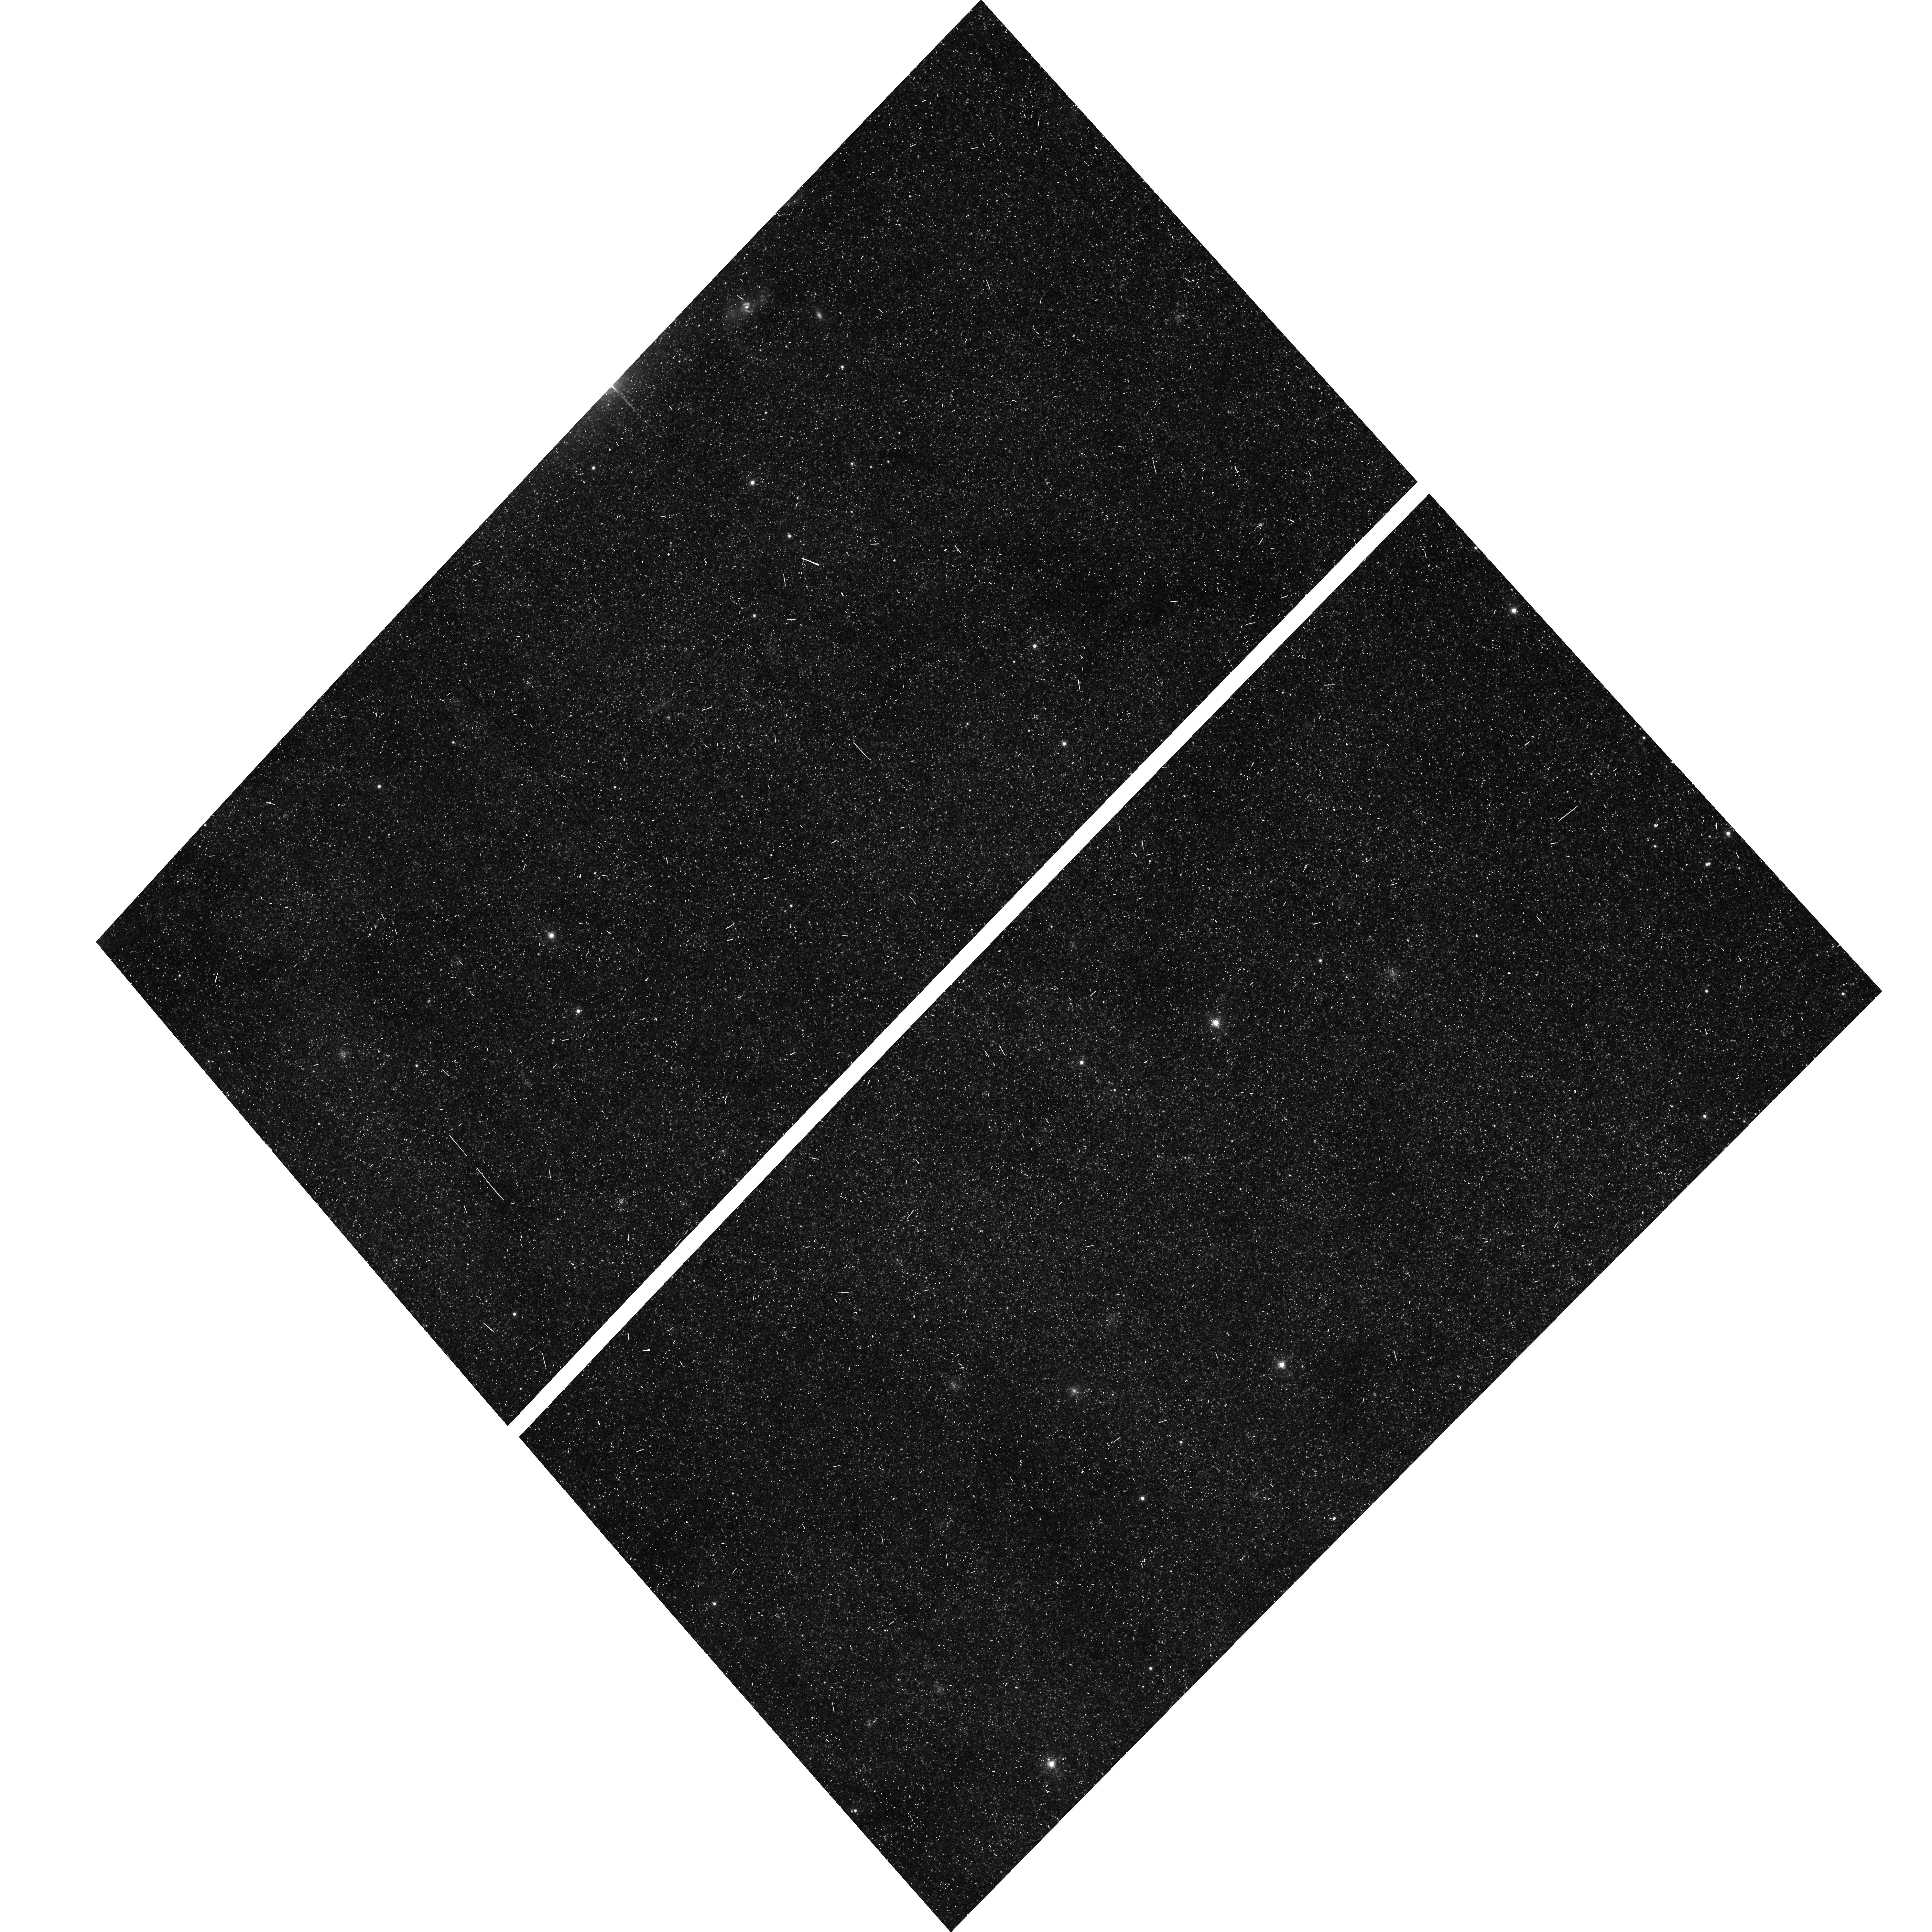
Target: M31-IRFIELD11
Instrument: ACS/WFC
Filter: F555W
Exposure: 7 min
Observation ID: hst_11647_04_acs_wfc_f555w_jb3h04

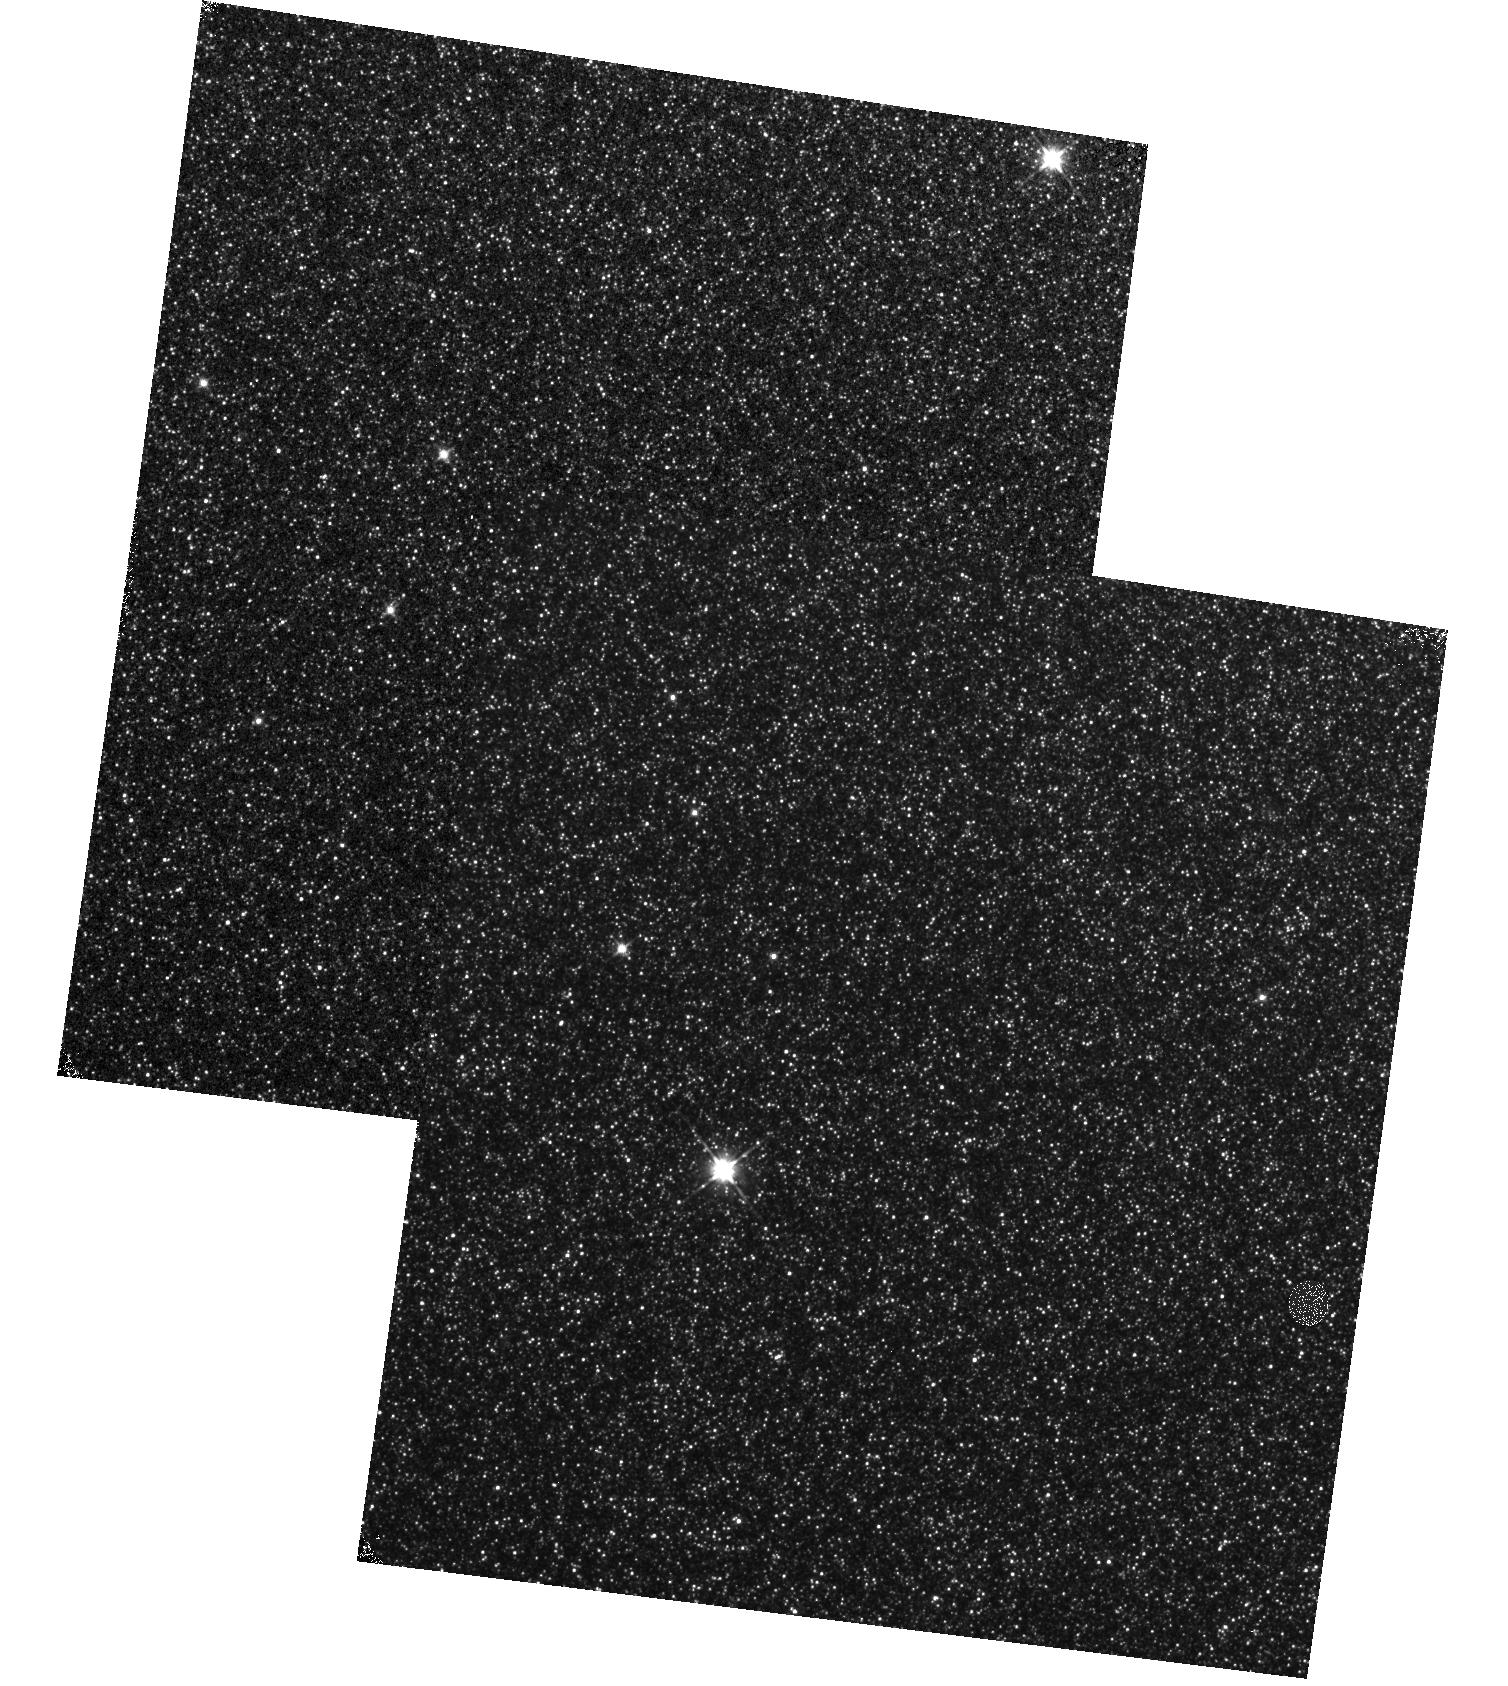
Target: M31-IRFIELD22
Instrument: WFC3/IR
Filter: F110W
Exposure: 10 min
Observation ID: hst_11647_05_wfc3_ir_f110w_ib3h05

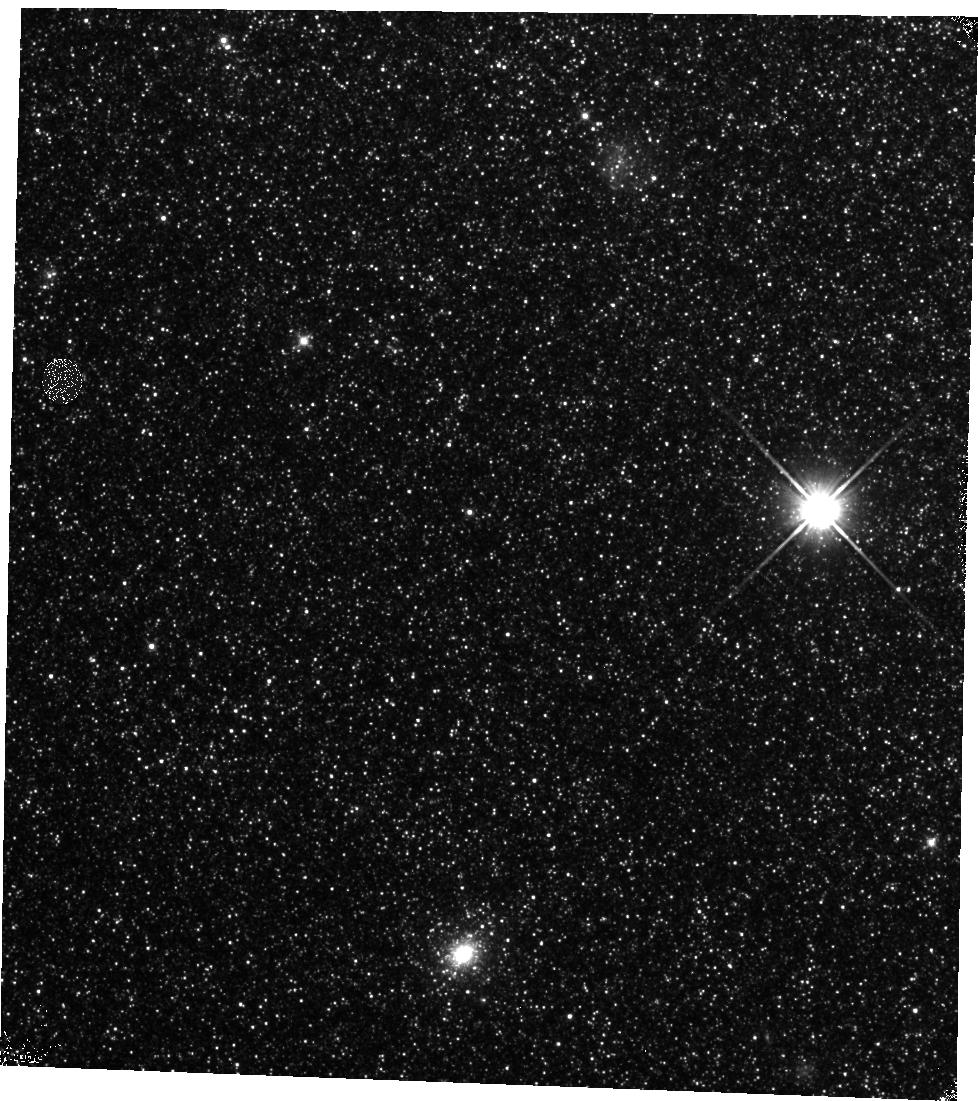
Target: M31-IRFIELD8
Instrument: WFC3/IR
Filter: F110W
Exposure: 23 min
Observation ID: hst_11647_08_wfc3_ir_f110w_ib3h08

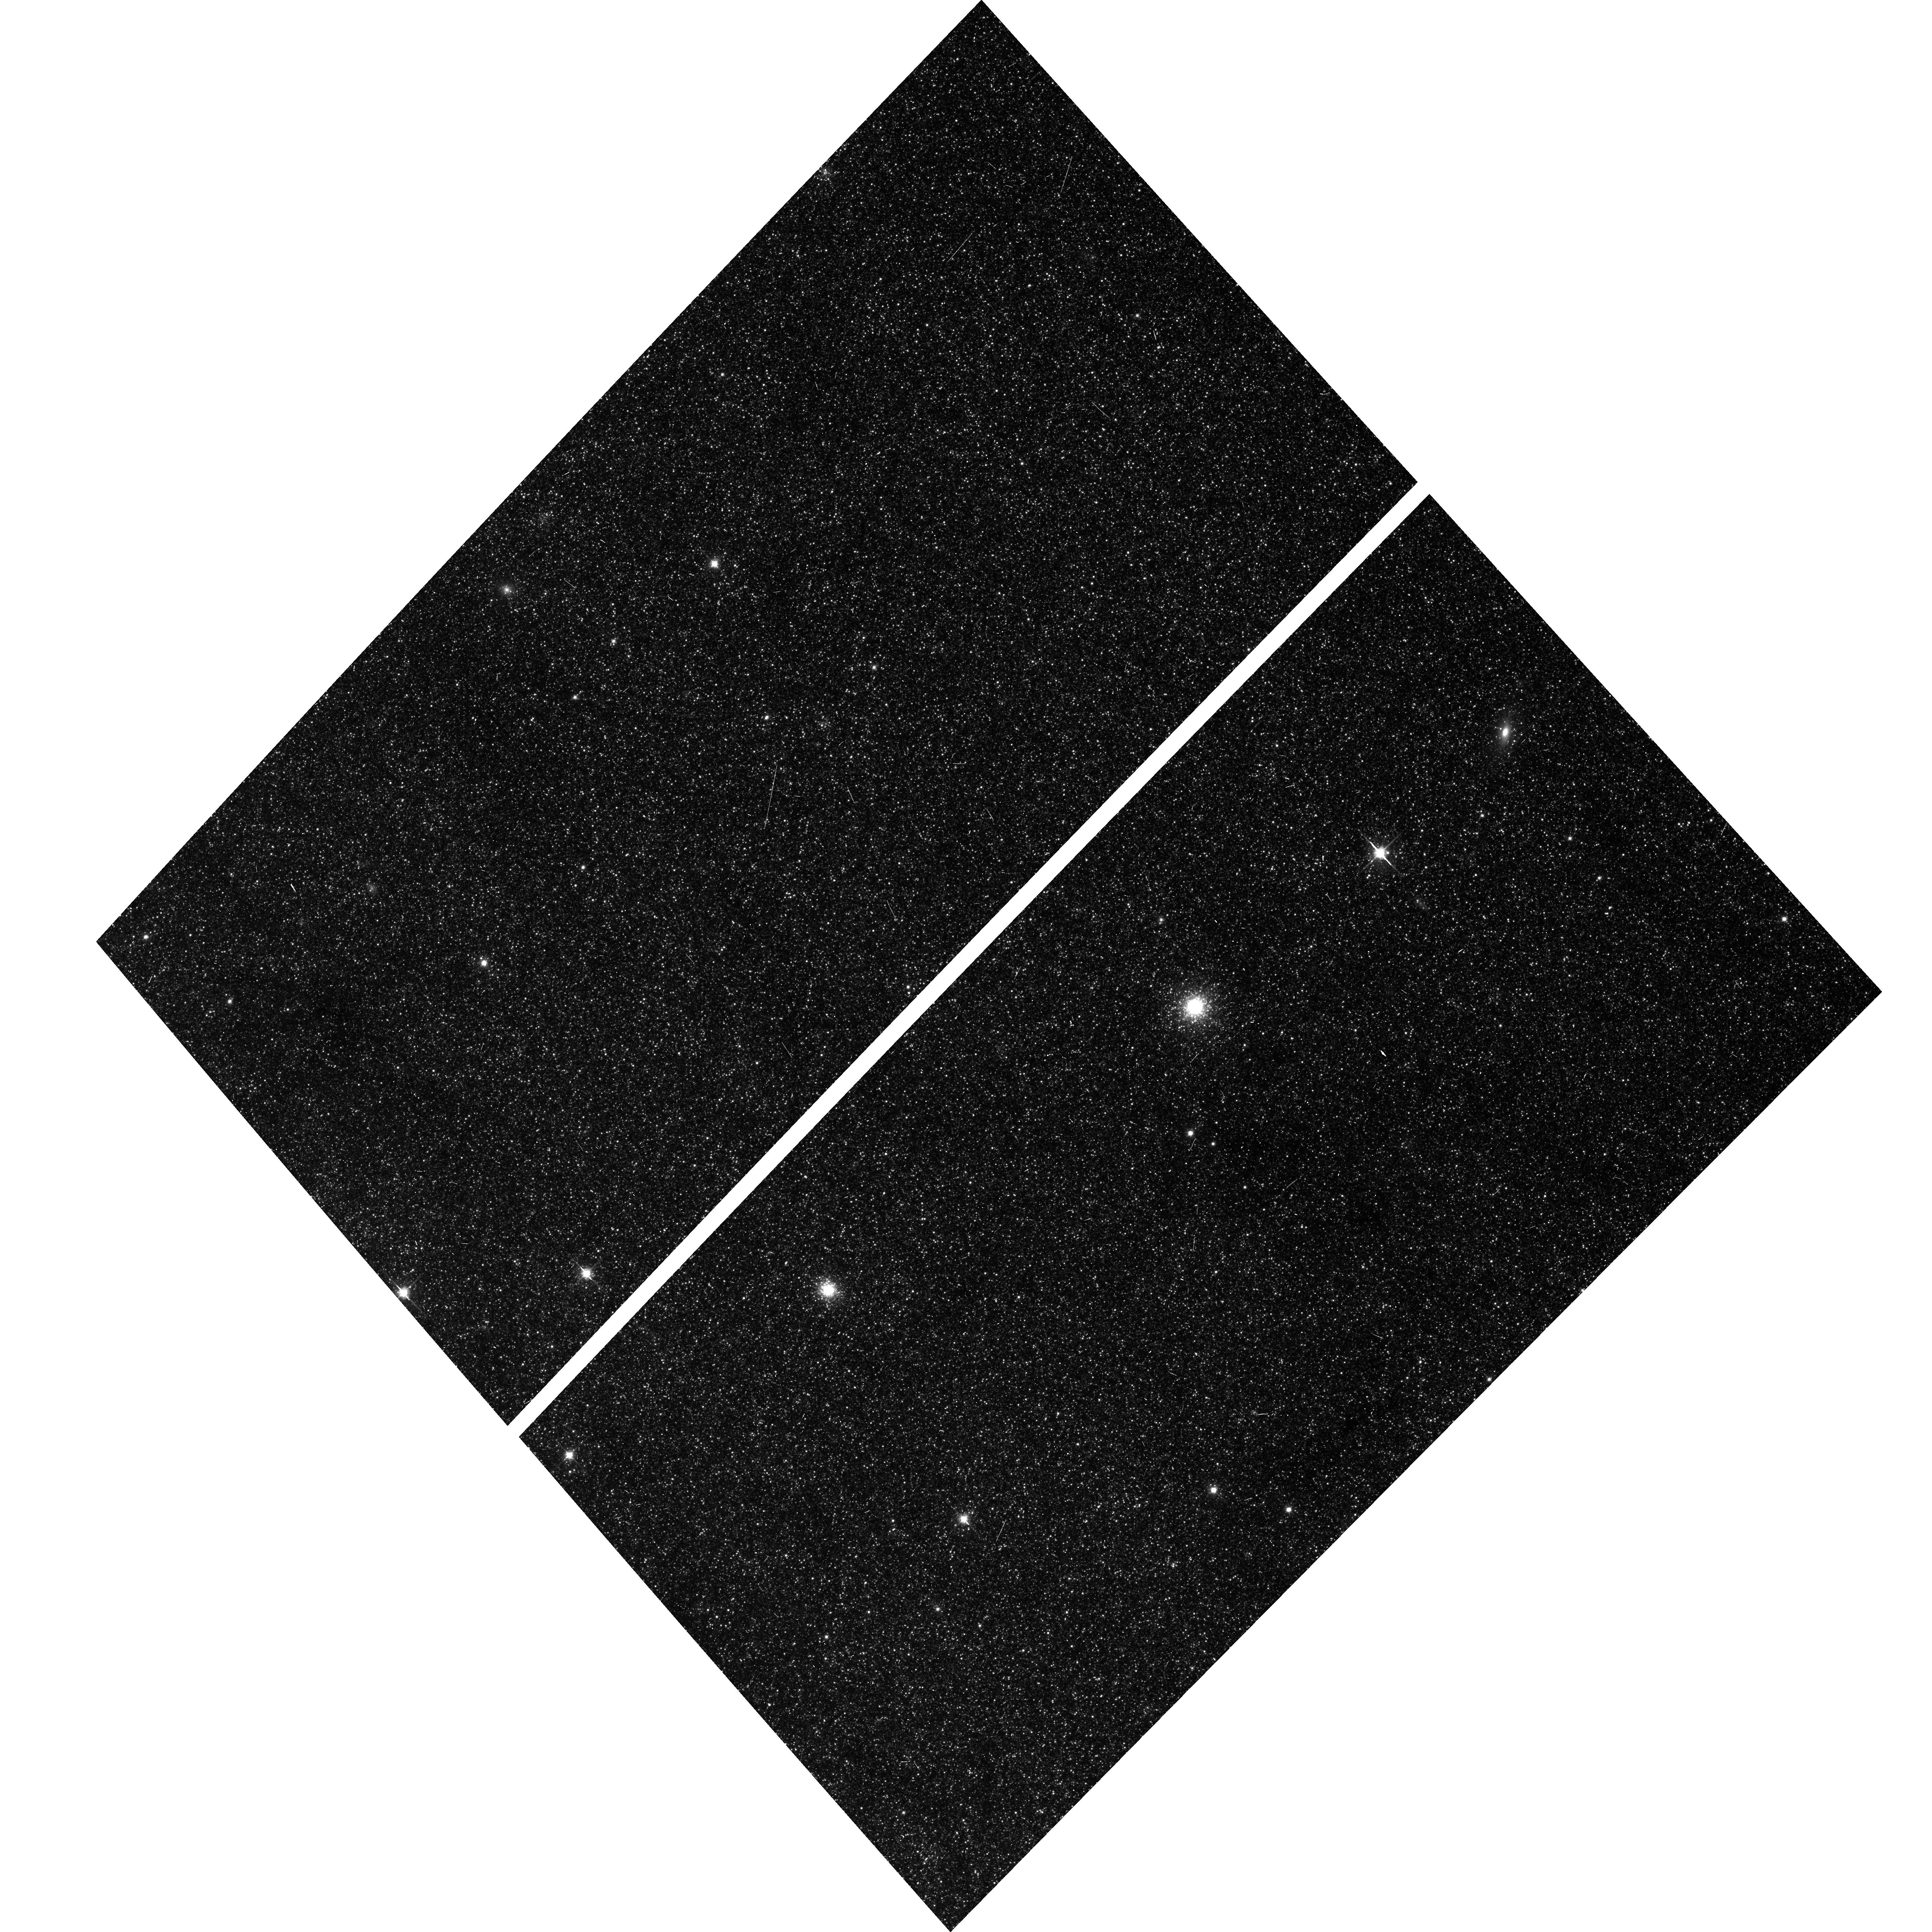
Target: M31-IRFIELD12
Instrument: ACS/WFC
Filter: F814W
Exposure: 10 min
Observation ID: hst_11647_a4_acs_wfc_f814w_jb3ha4

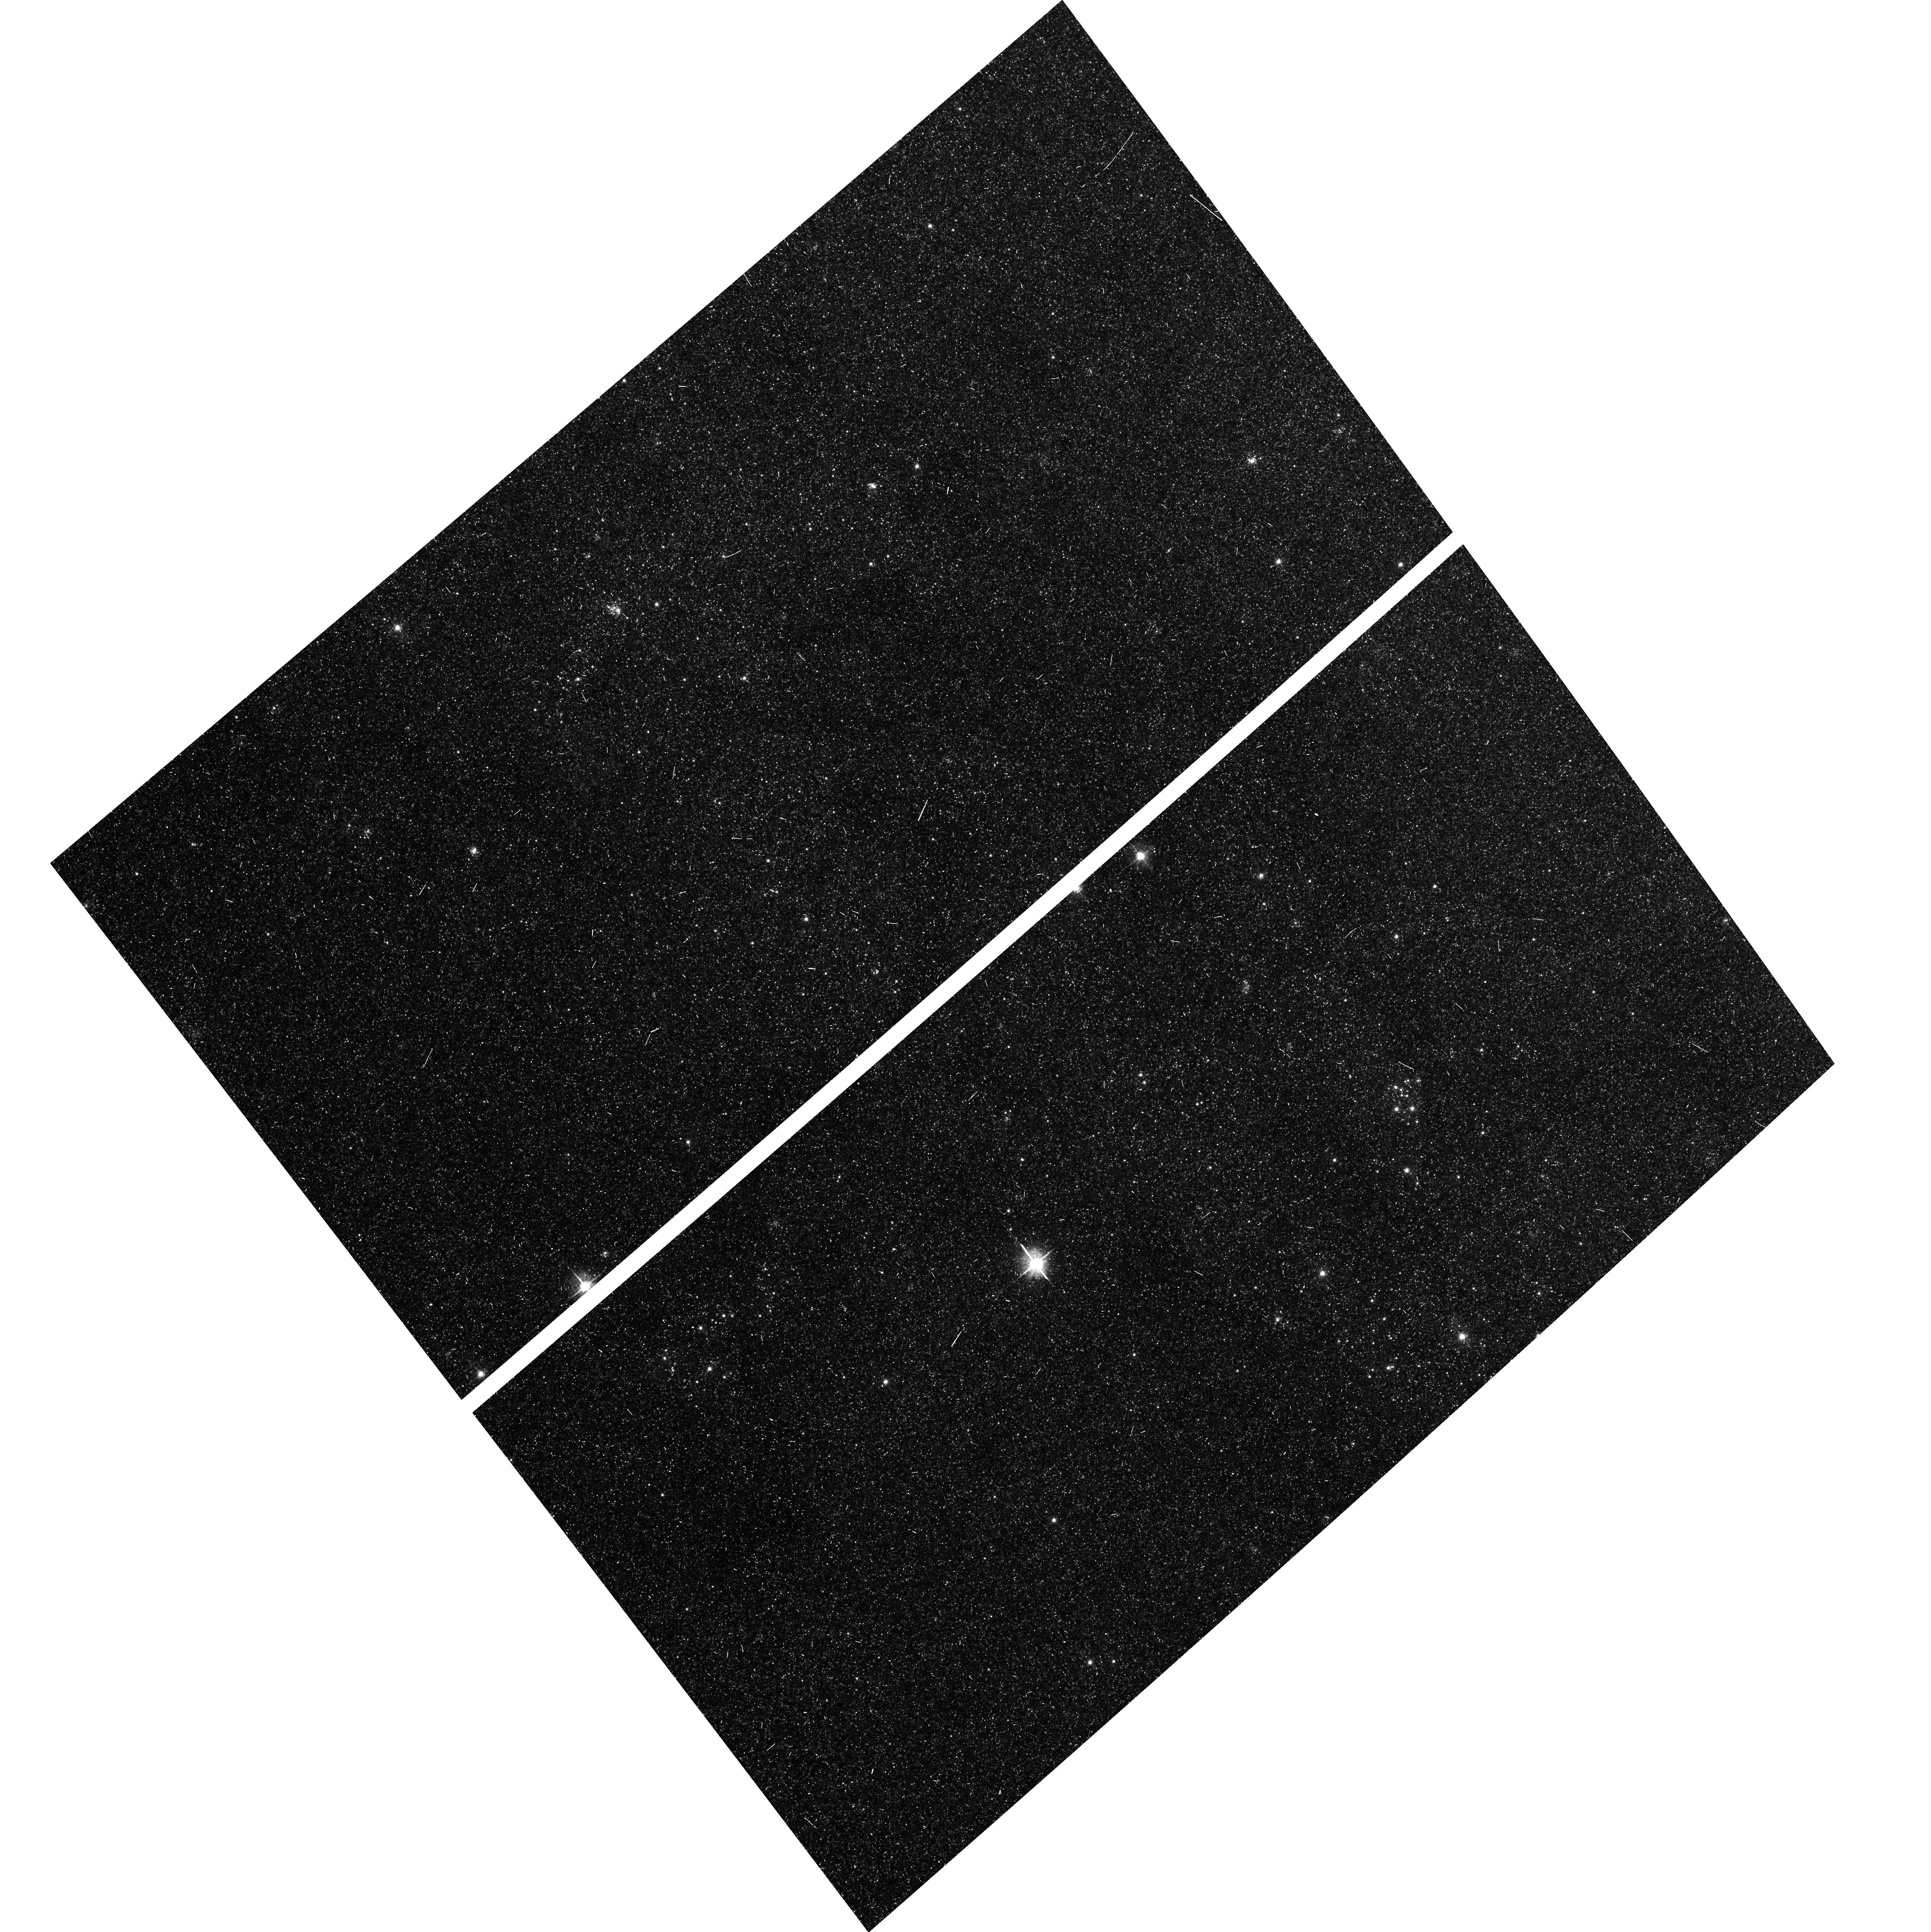
Target: M31-IRFIELD14
Instrument: ACS/WFC
Filter: F555W
Exposure: 7 min
Observation ID: hst_11647_a6_acs_wfc_f555w_jb3ha6

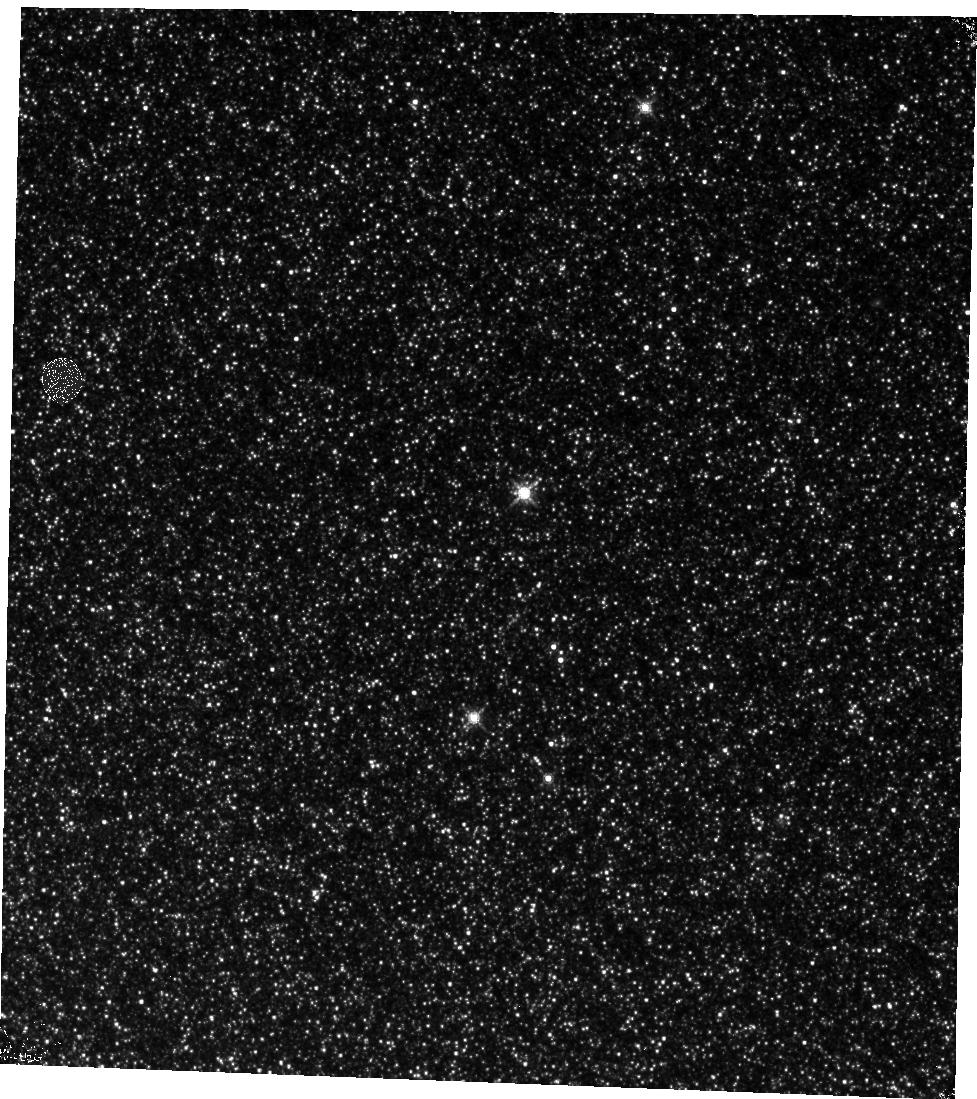
Target: M31-IRFIELD4
Instrument: WFC3/IR
Filter: F160W
Exposure: 12 min
Observation ID: hst_11647_a3_wfc3_ir_f160w_ib3ha3

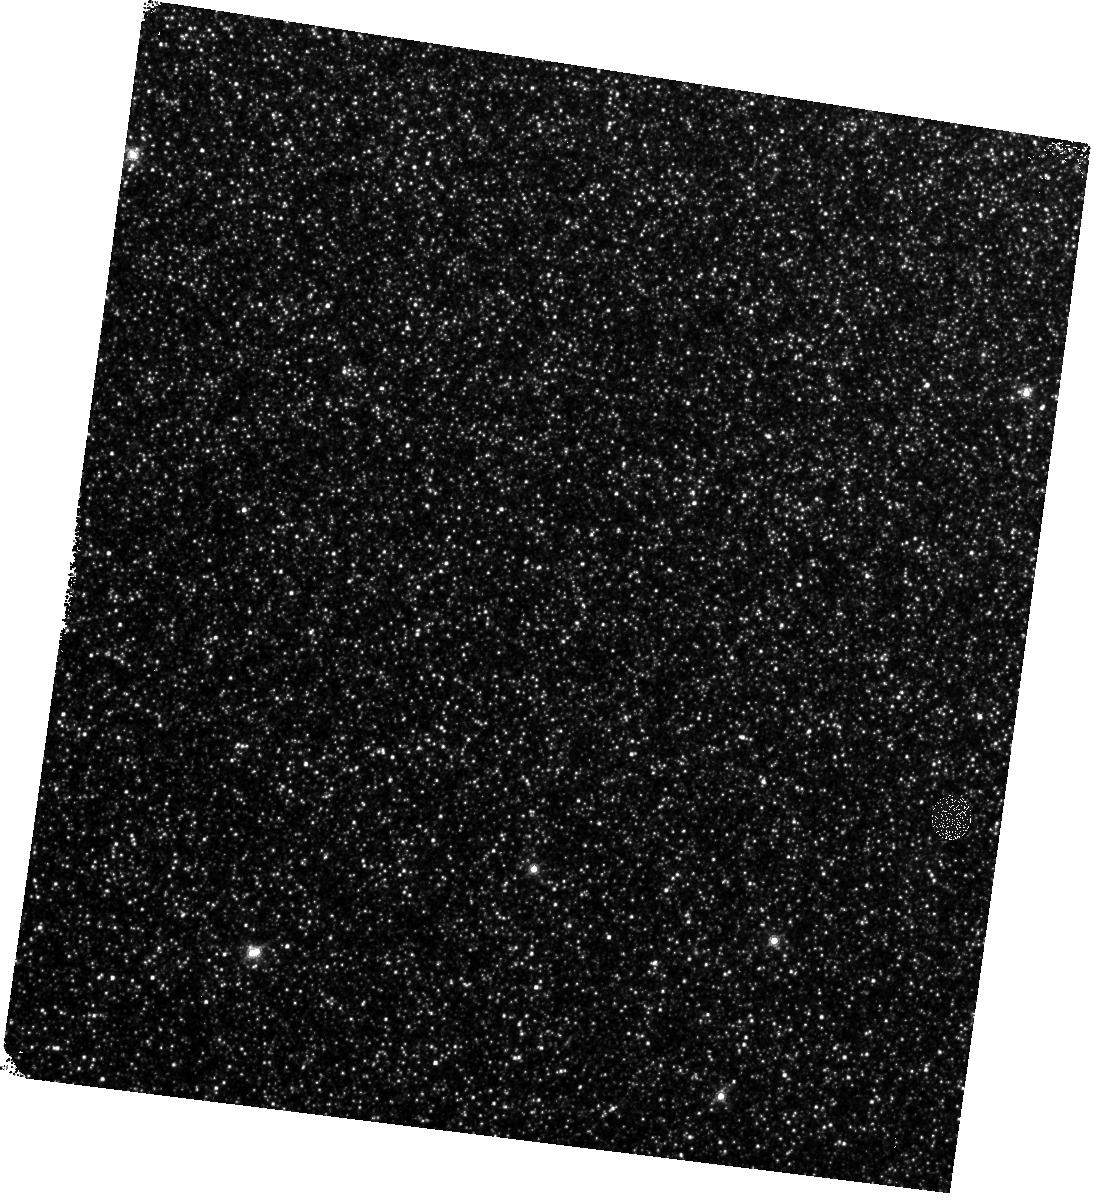
Target: M31-IRFIELD6
Instrument: WFC3/IR
Filter: F160W
Exposure: 12 min
Observation ID: hst_11647_a5_wfc3_ir_f160w_ib3ha5

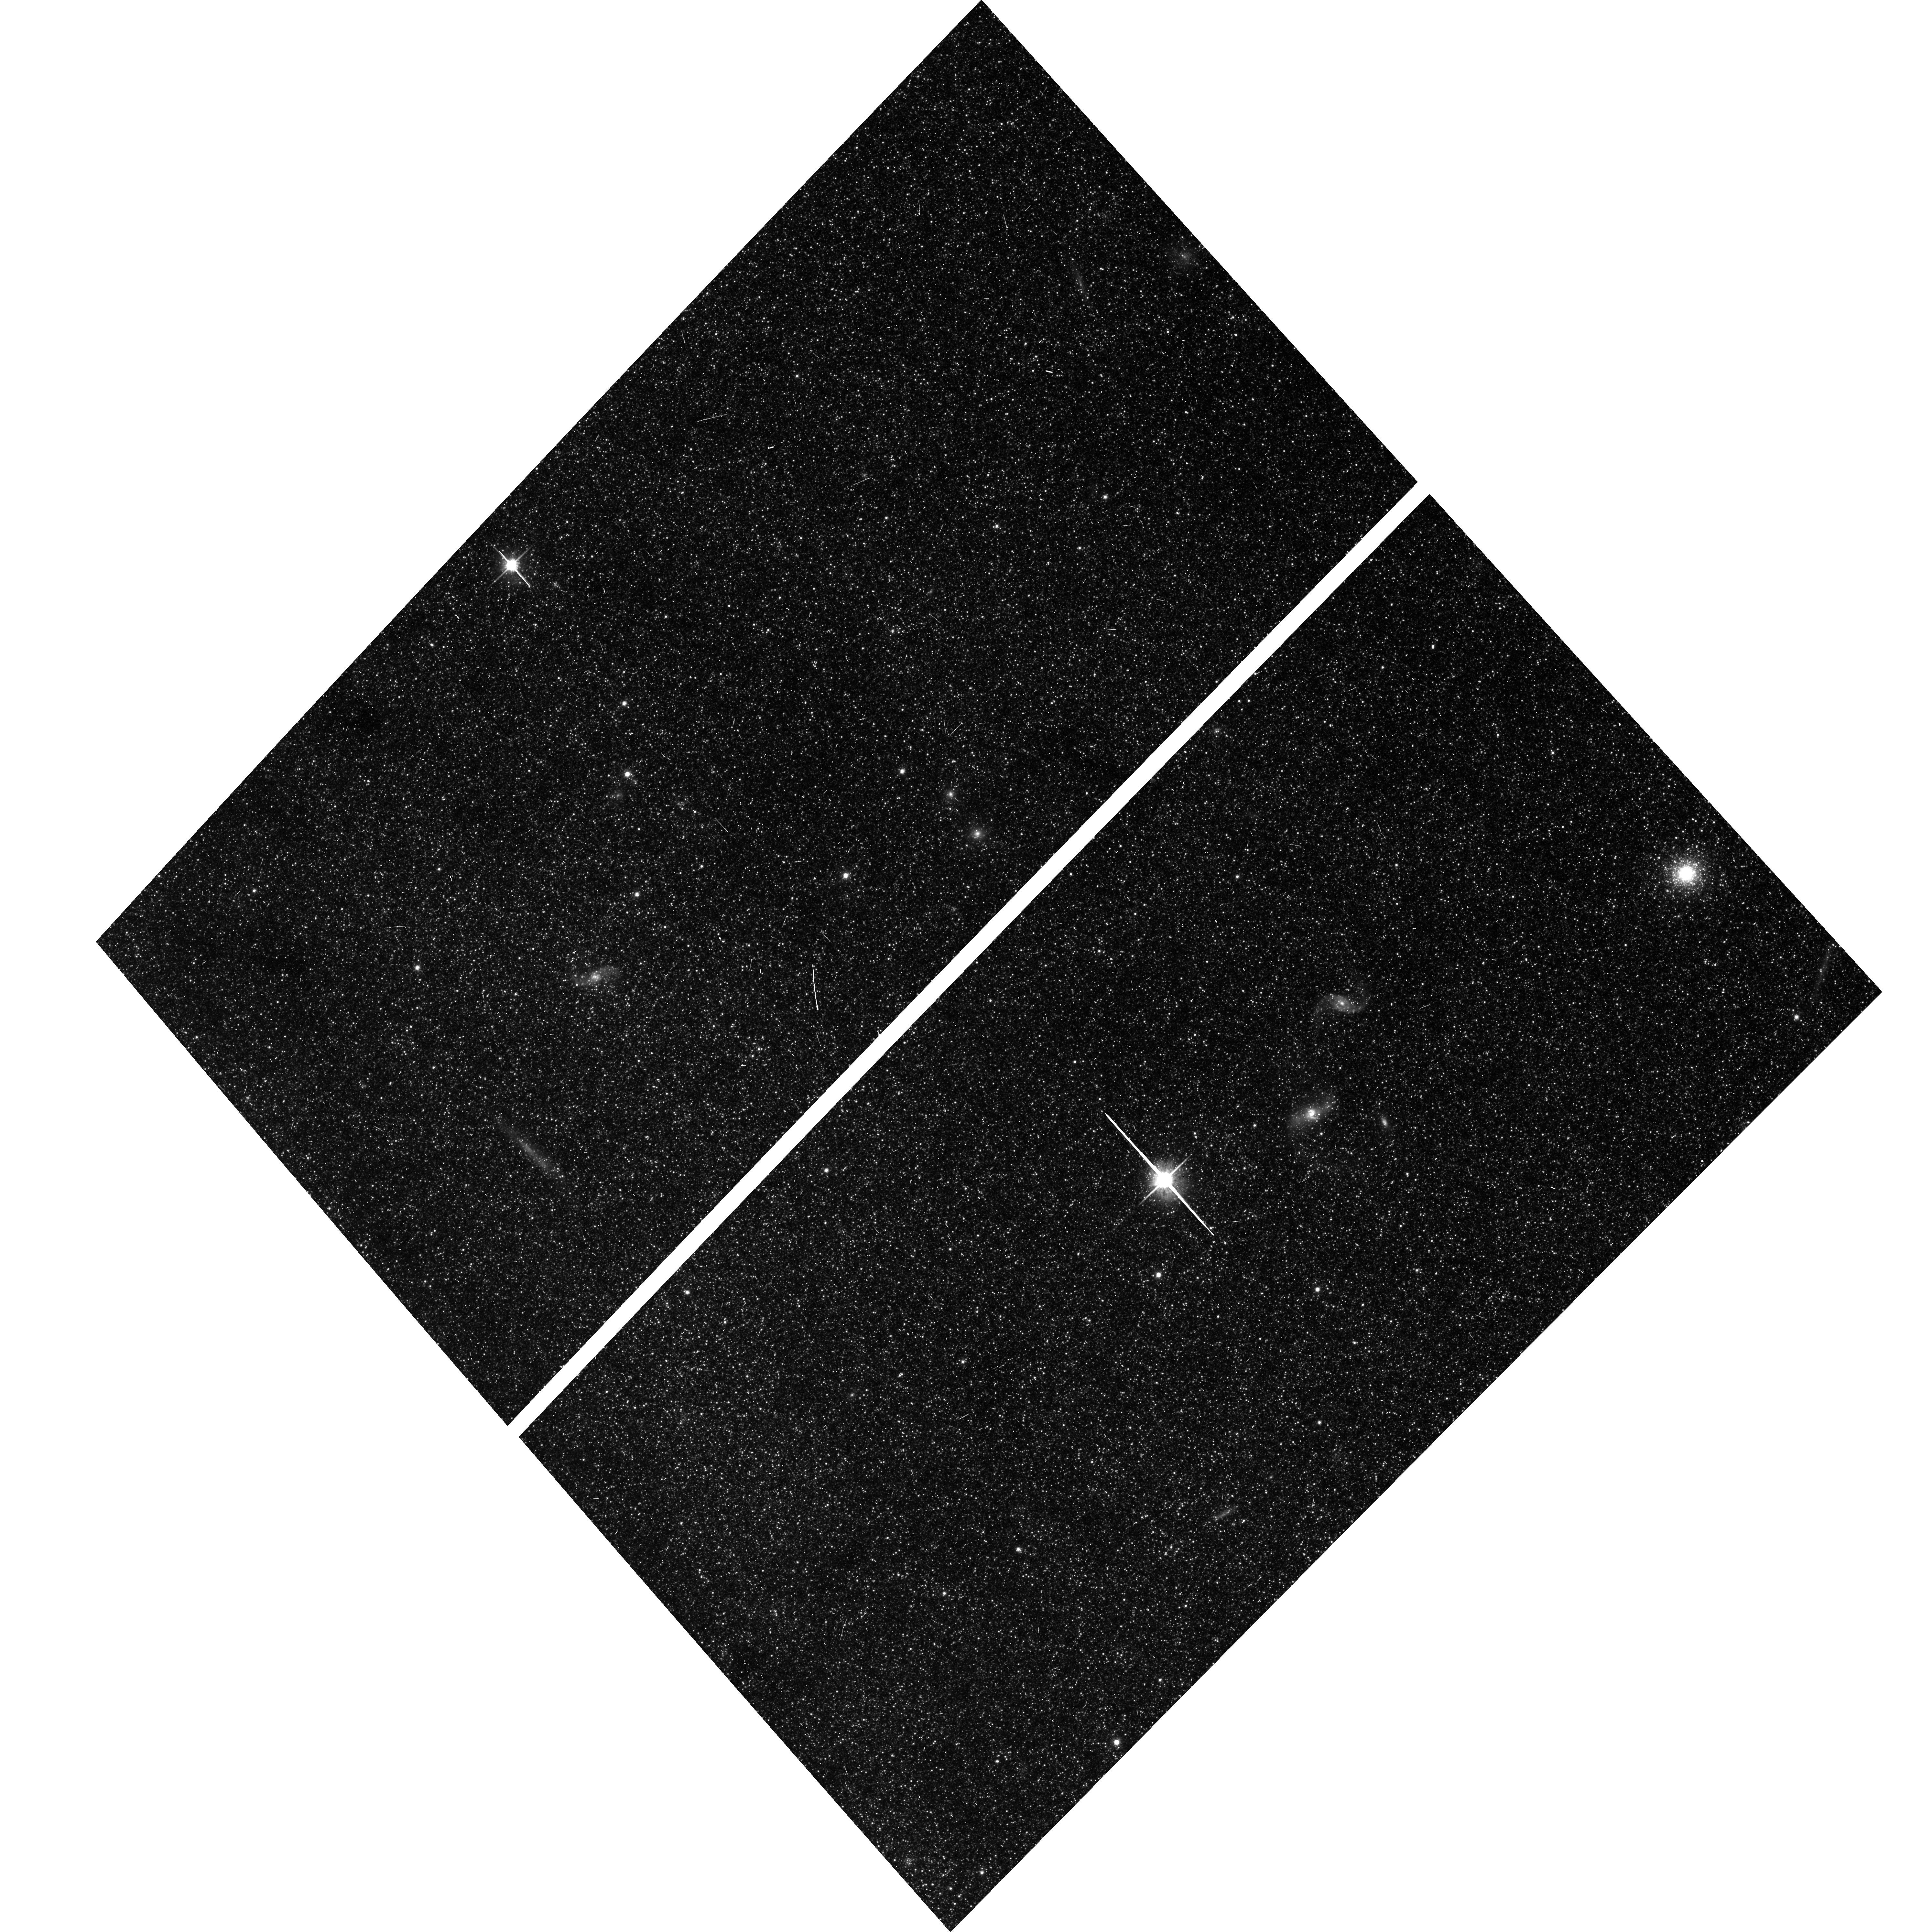
Target: M31-IRFIELD3
Instrument: ACS/WFC
Filter: F814W
Exposure: 10 min
Observation ID: hst_11647_03_acs_wfc_f814w_jb3h03

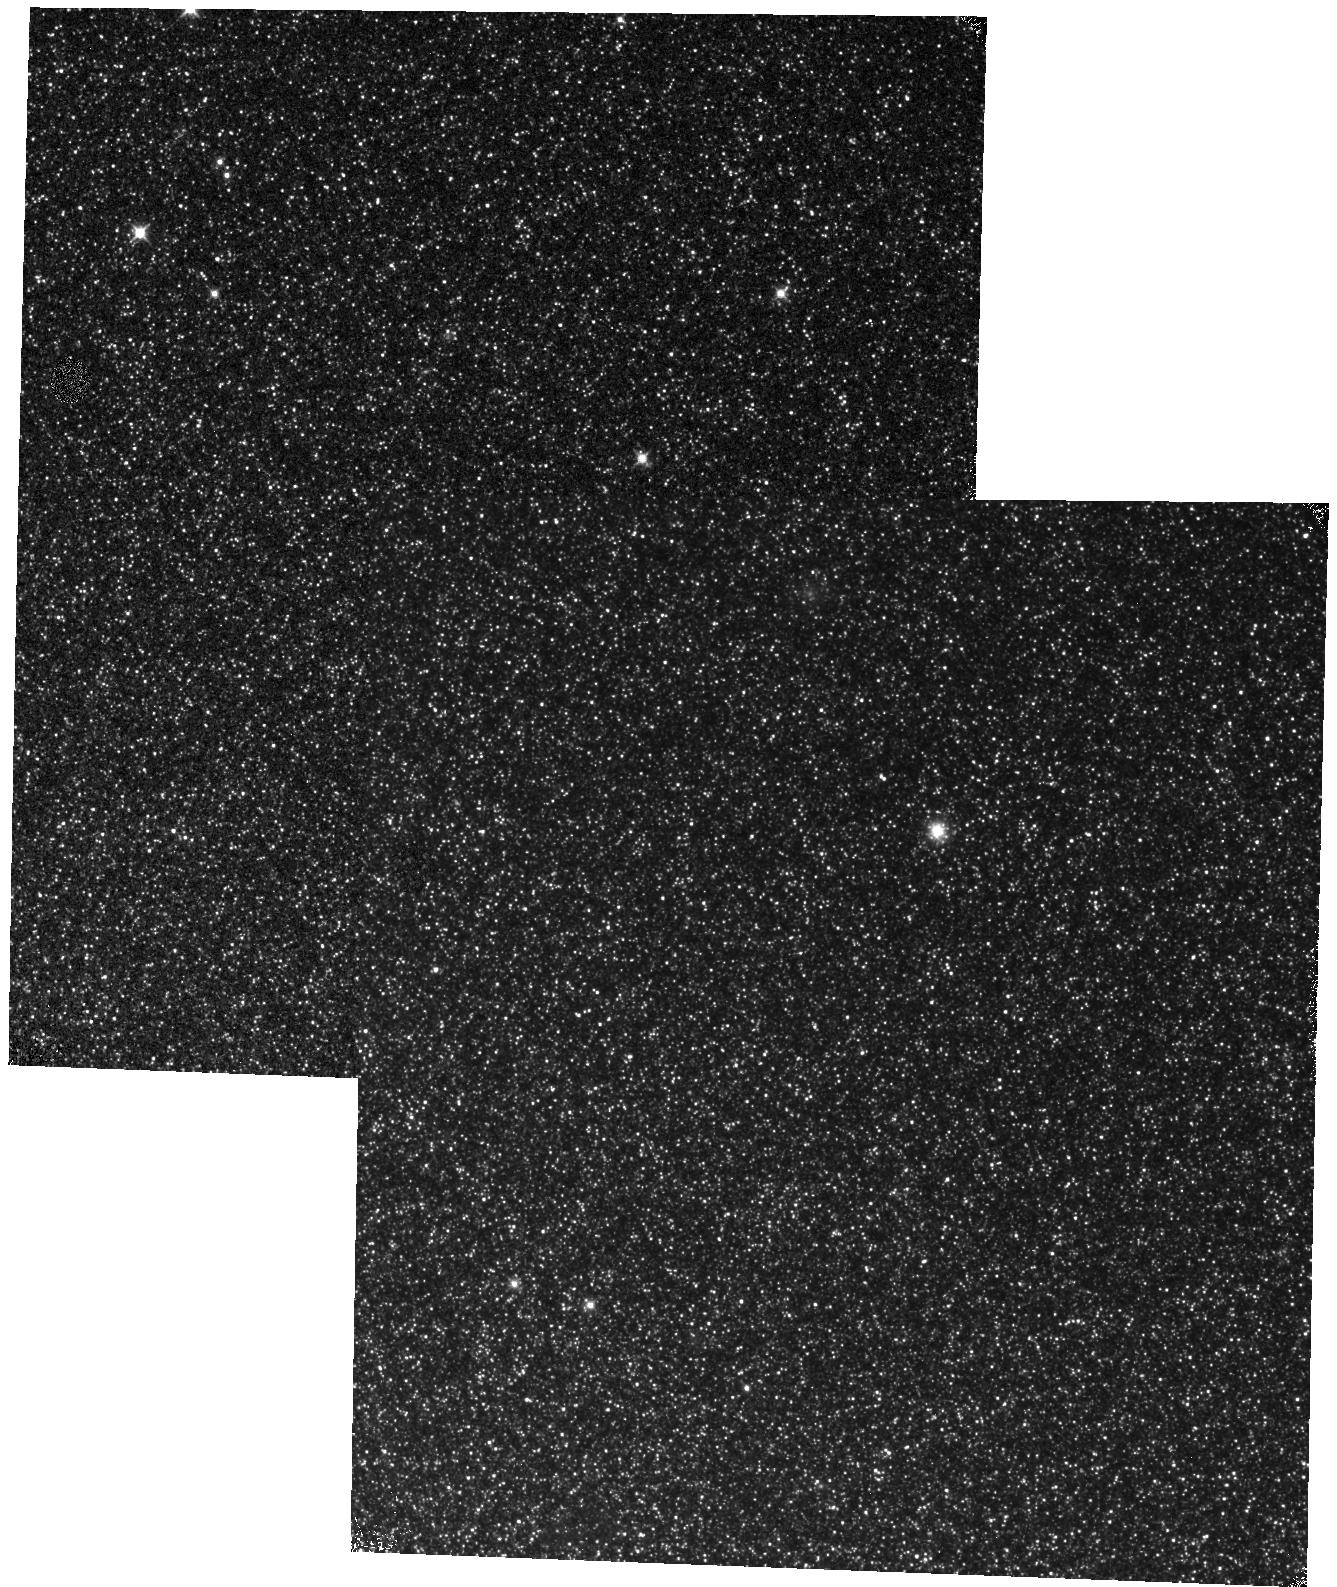
Target: M31-IRFIELD20
Instrument: WFC3/IR
Filter: F110W
Exposure: 10 min
Observation ID: hst_11647_03_wfc3_ir_f110w_ib3h03

A Deep Exploration of Classes of Long Period Variable Stars in M31 (PI: Crotts, Arlin P. S.)

We propose a thrifty but information-packed investigation with WFC3/IR F160W and F110W providing crucial information about Long Period Variables in M31, at a level of detail that has recently allowed the discovery of new variable star classes in the Magellanic Clouds, a very different stellar population. These observations are buttressed by an extensive map of the same fields with ACS and WFPC2 exposures in F555W and F814W, and a massive ground-based imaging patrol producing well-sampled light curves for more than 400, 000 variable stars. Our primary goal is to collect sufficient NIR data in order to analyze and classify the huge number of long-period variables in our catalog (see below) through Period-Luminosity (P/L) diagrams. We will produce accurate P/L diagrams for both the bulge and a progression of locations throughout the disk of M31. These diagrams will be similar in quality to those currently in the Magellanic Clouds, with their lower metallicity, radically different star formation history, and larger spread in distance to the variables. M31 offers an excellent chance to study more typical disk populations, in a manner which might be extended to more distant galaxies where such variables are still visible, probing a much more evenly spread progenitor age distribution than cepheids (and perhaps useful as a distance scale alternative or cross-check). Our data will also provide a massive and unique color-magnitude dataset; we expect that this study will produce several important results, among them a better understanding of P/L and P/L-color relations for pulsating variables which are essential to the extragalactic distance ladder. We will view these variables at a common distance over a range of metallicities (eliminating the distance-error vs. metallicity ambiguity between the LMC and SMC), allow further insight into possible faint-variable mass-loss for higher metallicities, and in general produce a sample more typical of giant disk galaxies predominant in many studies.